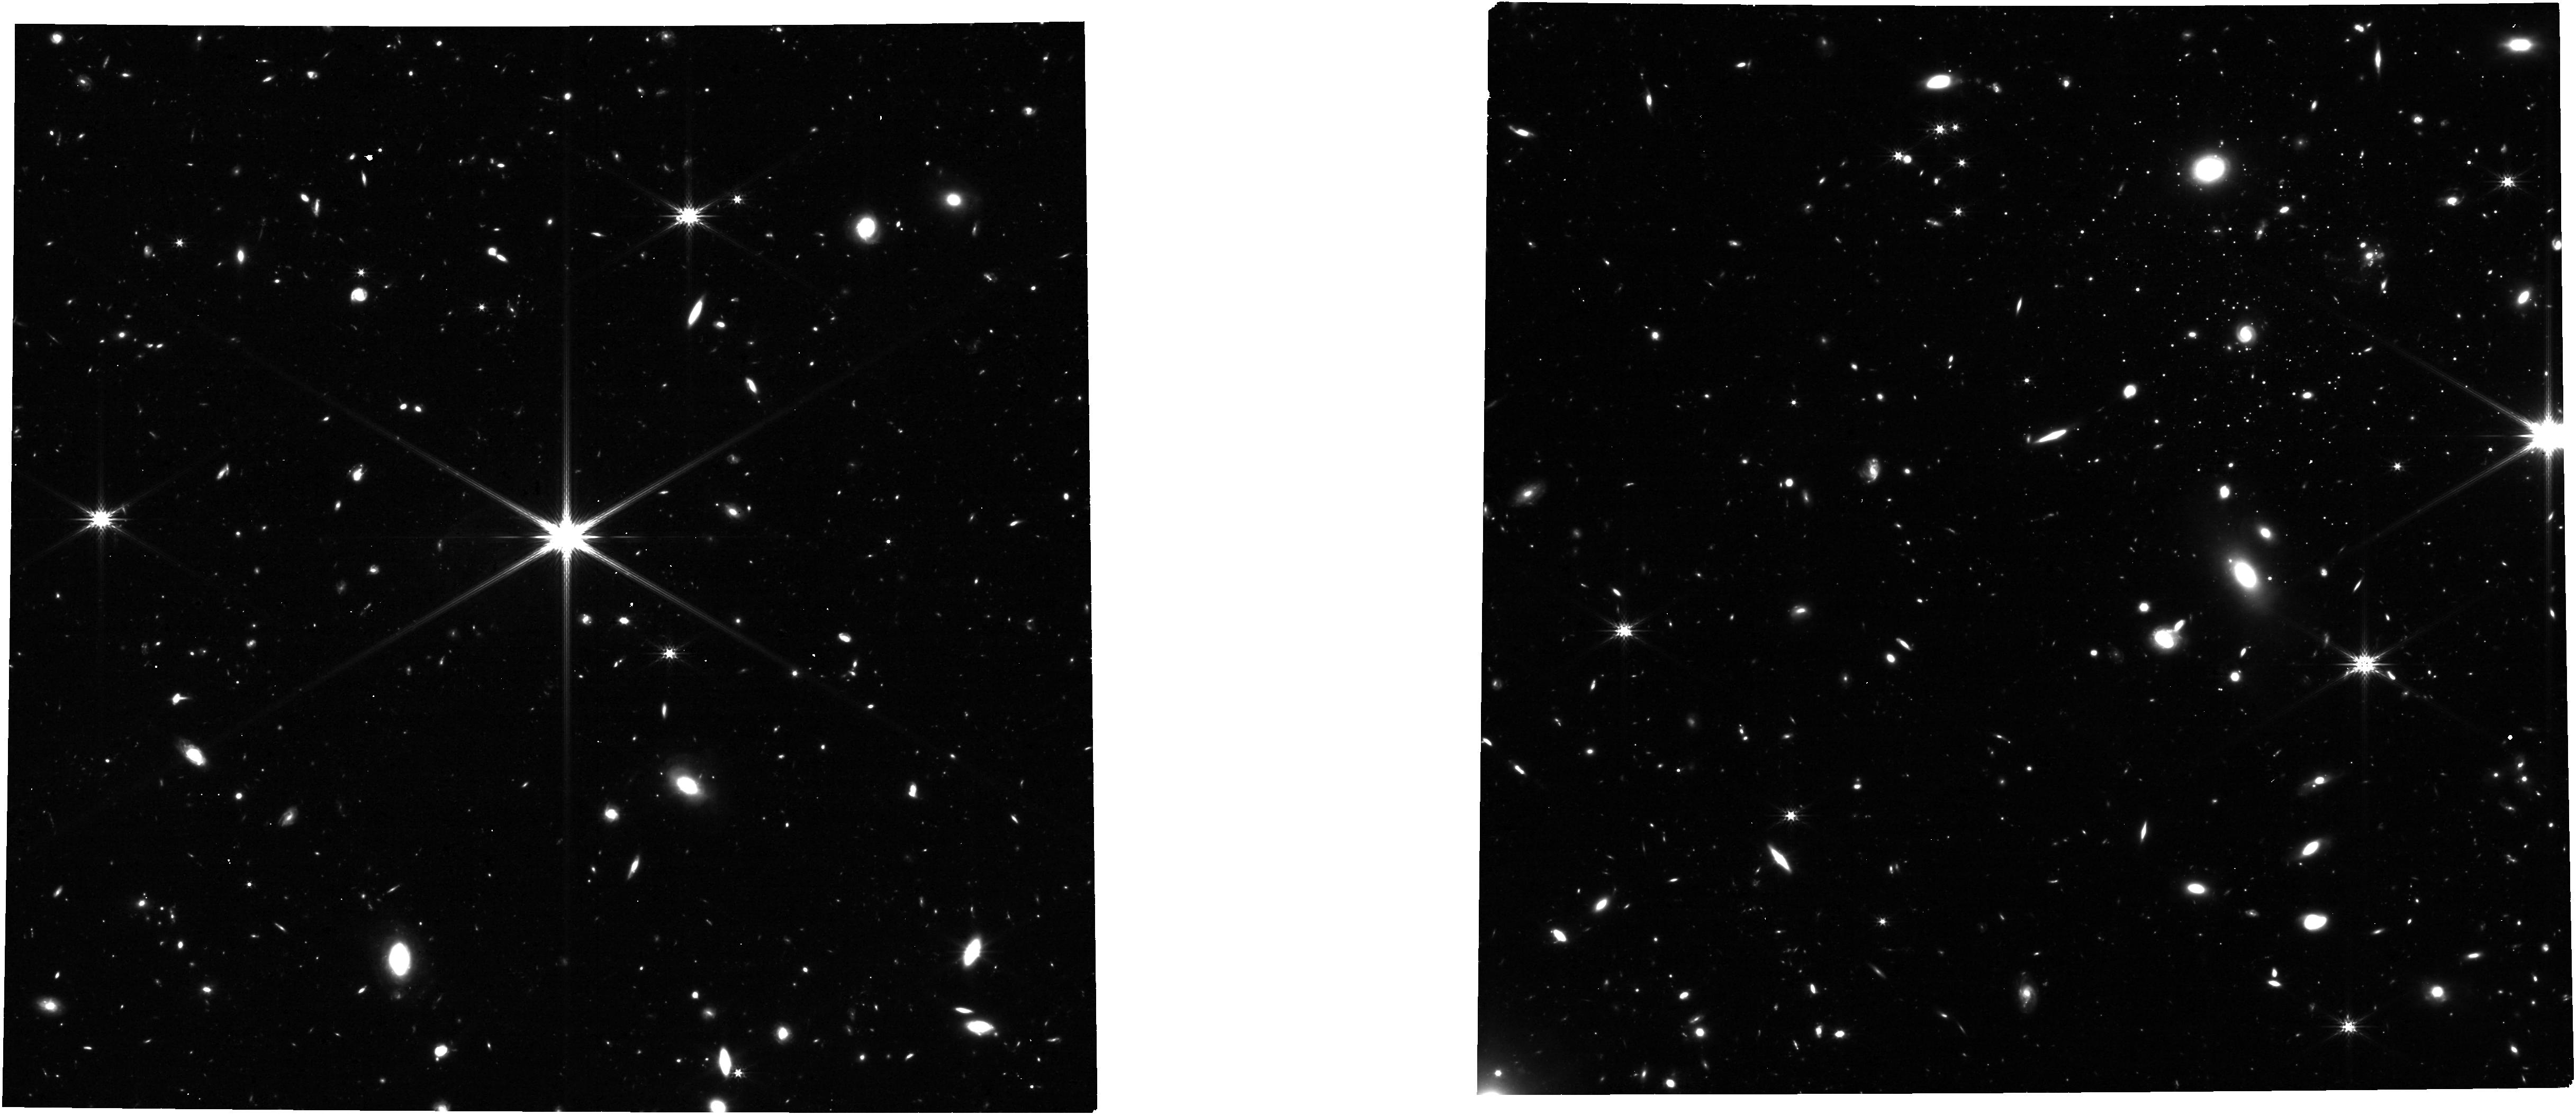
Target: Pegasus-W
Instrument: NIRCAM
Filter: F277W
Exposure: 6.5 h
Observation ID: jw07119-o001_t001_nircam_clear-f277w

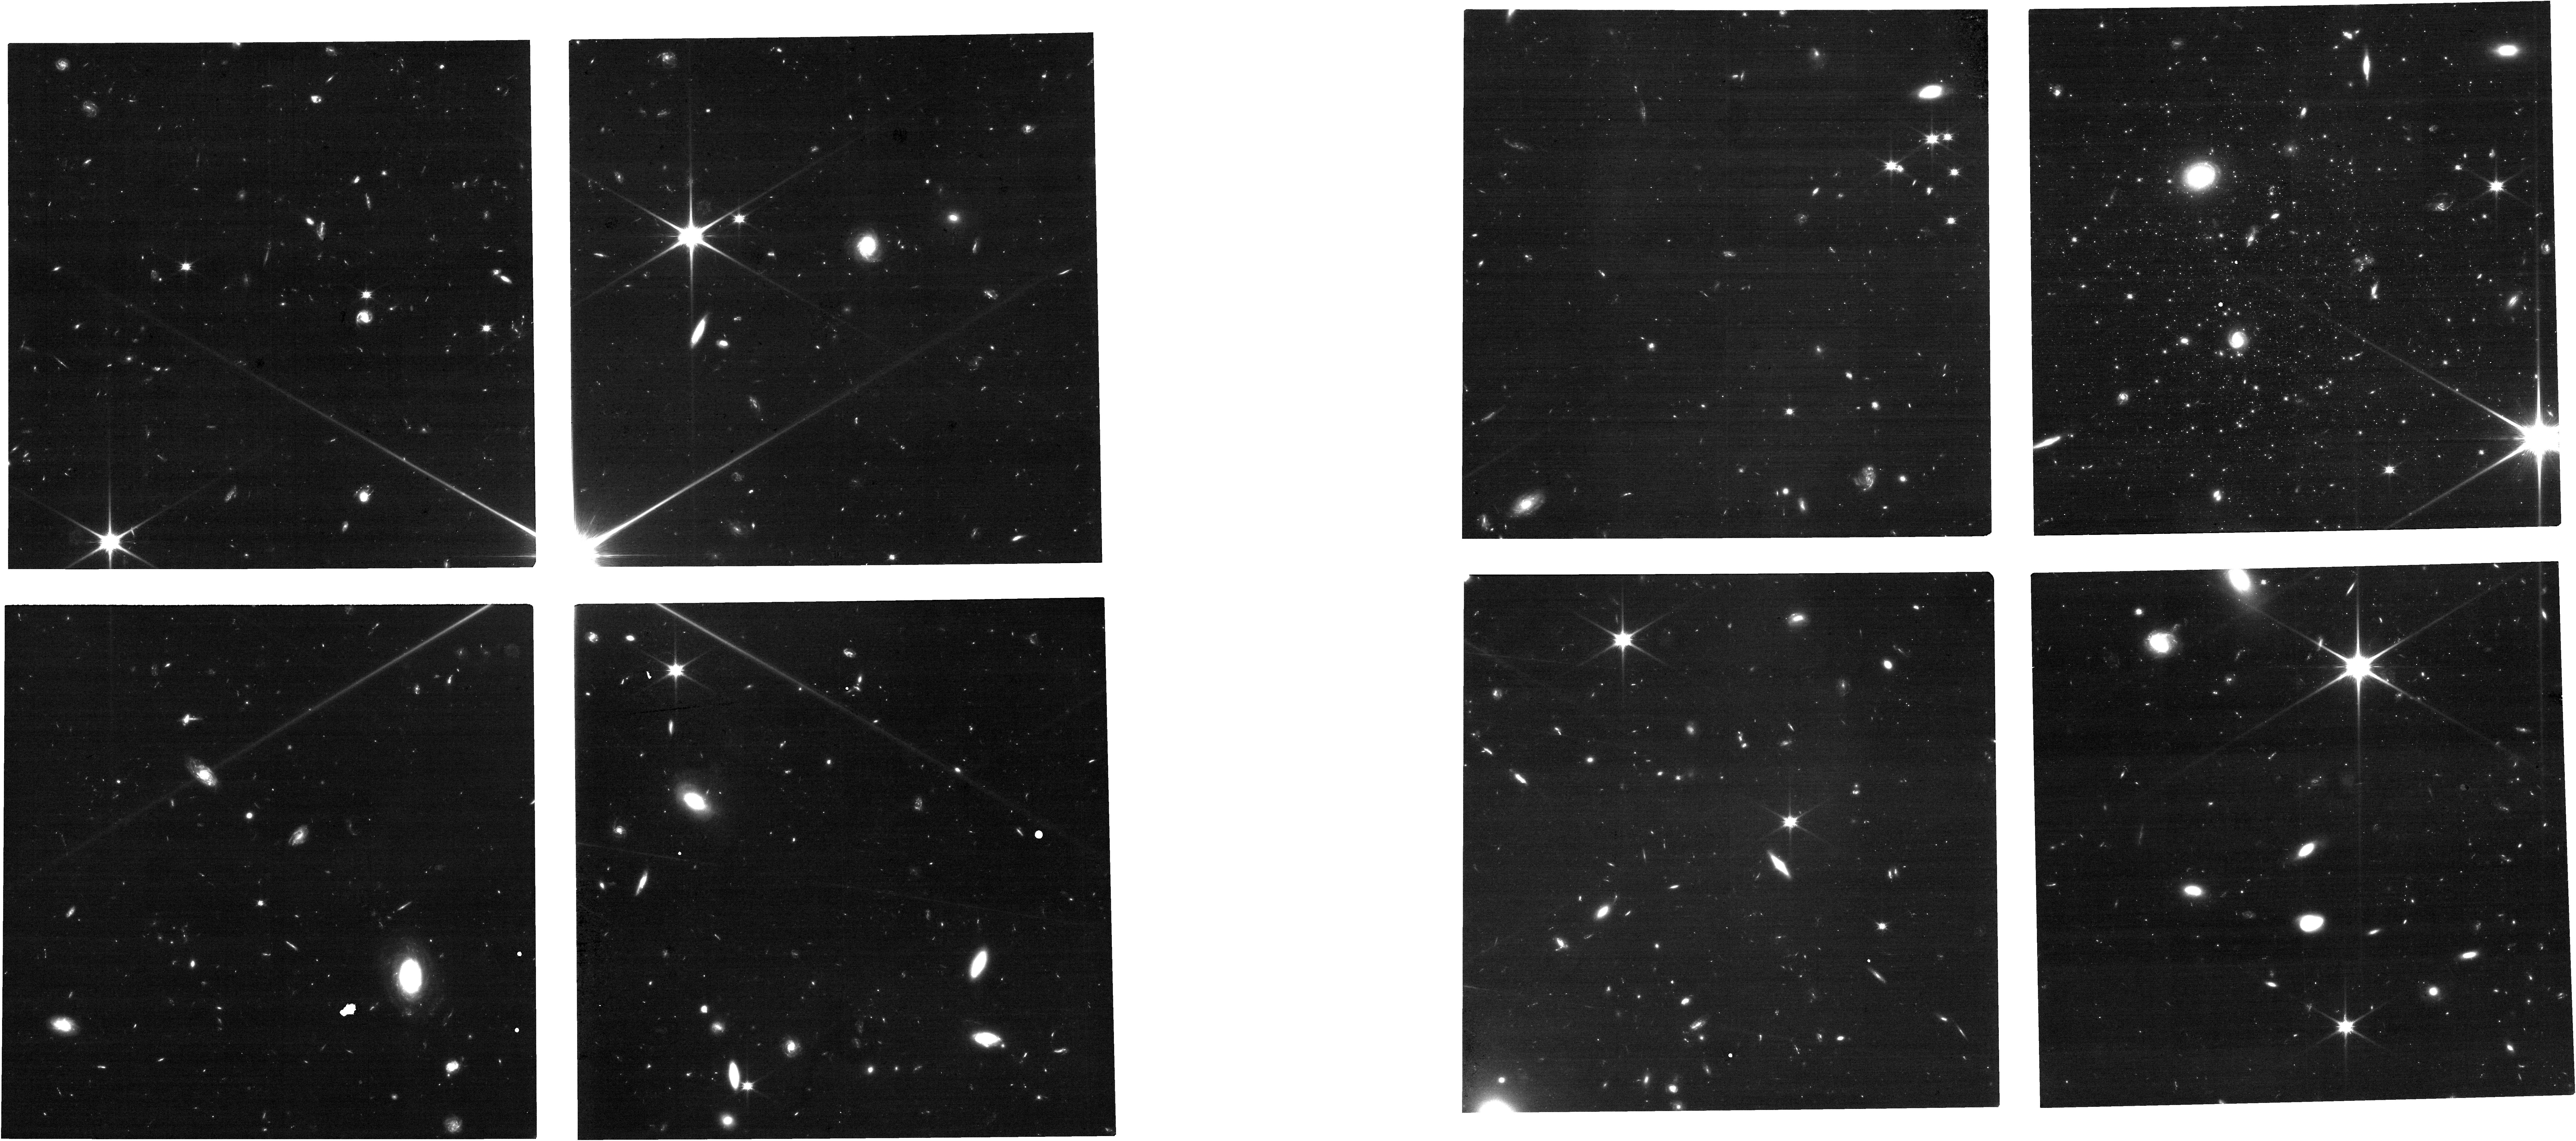
Target: Pegasus-W
Instrument: NIRCAM
Filter: F090W
Exposure: 3.2 h
Observation ID: jw07119-o001_t001_nircam_clear-f090w

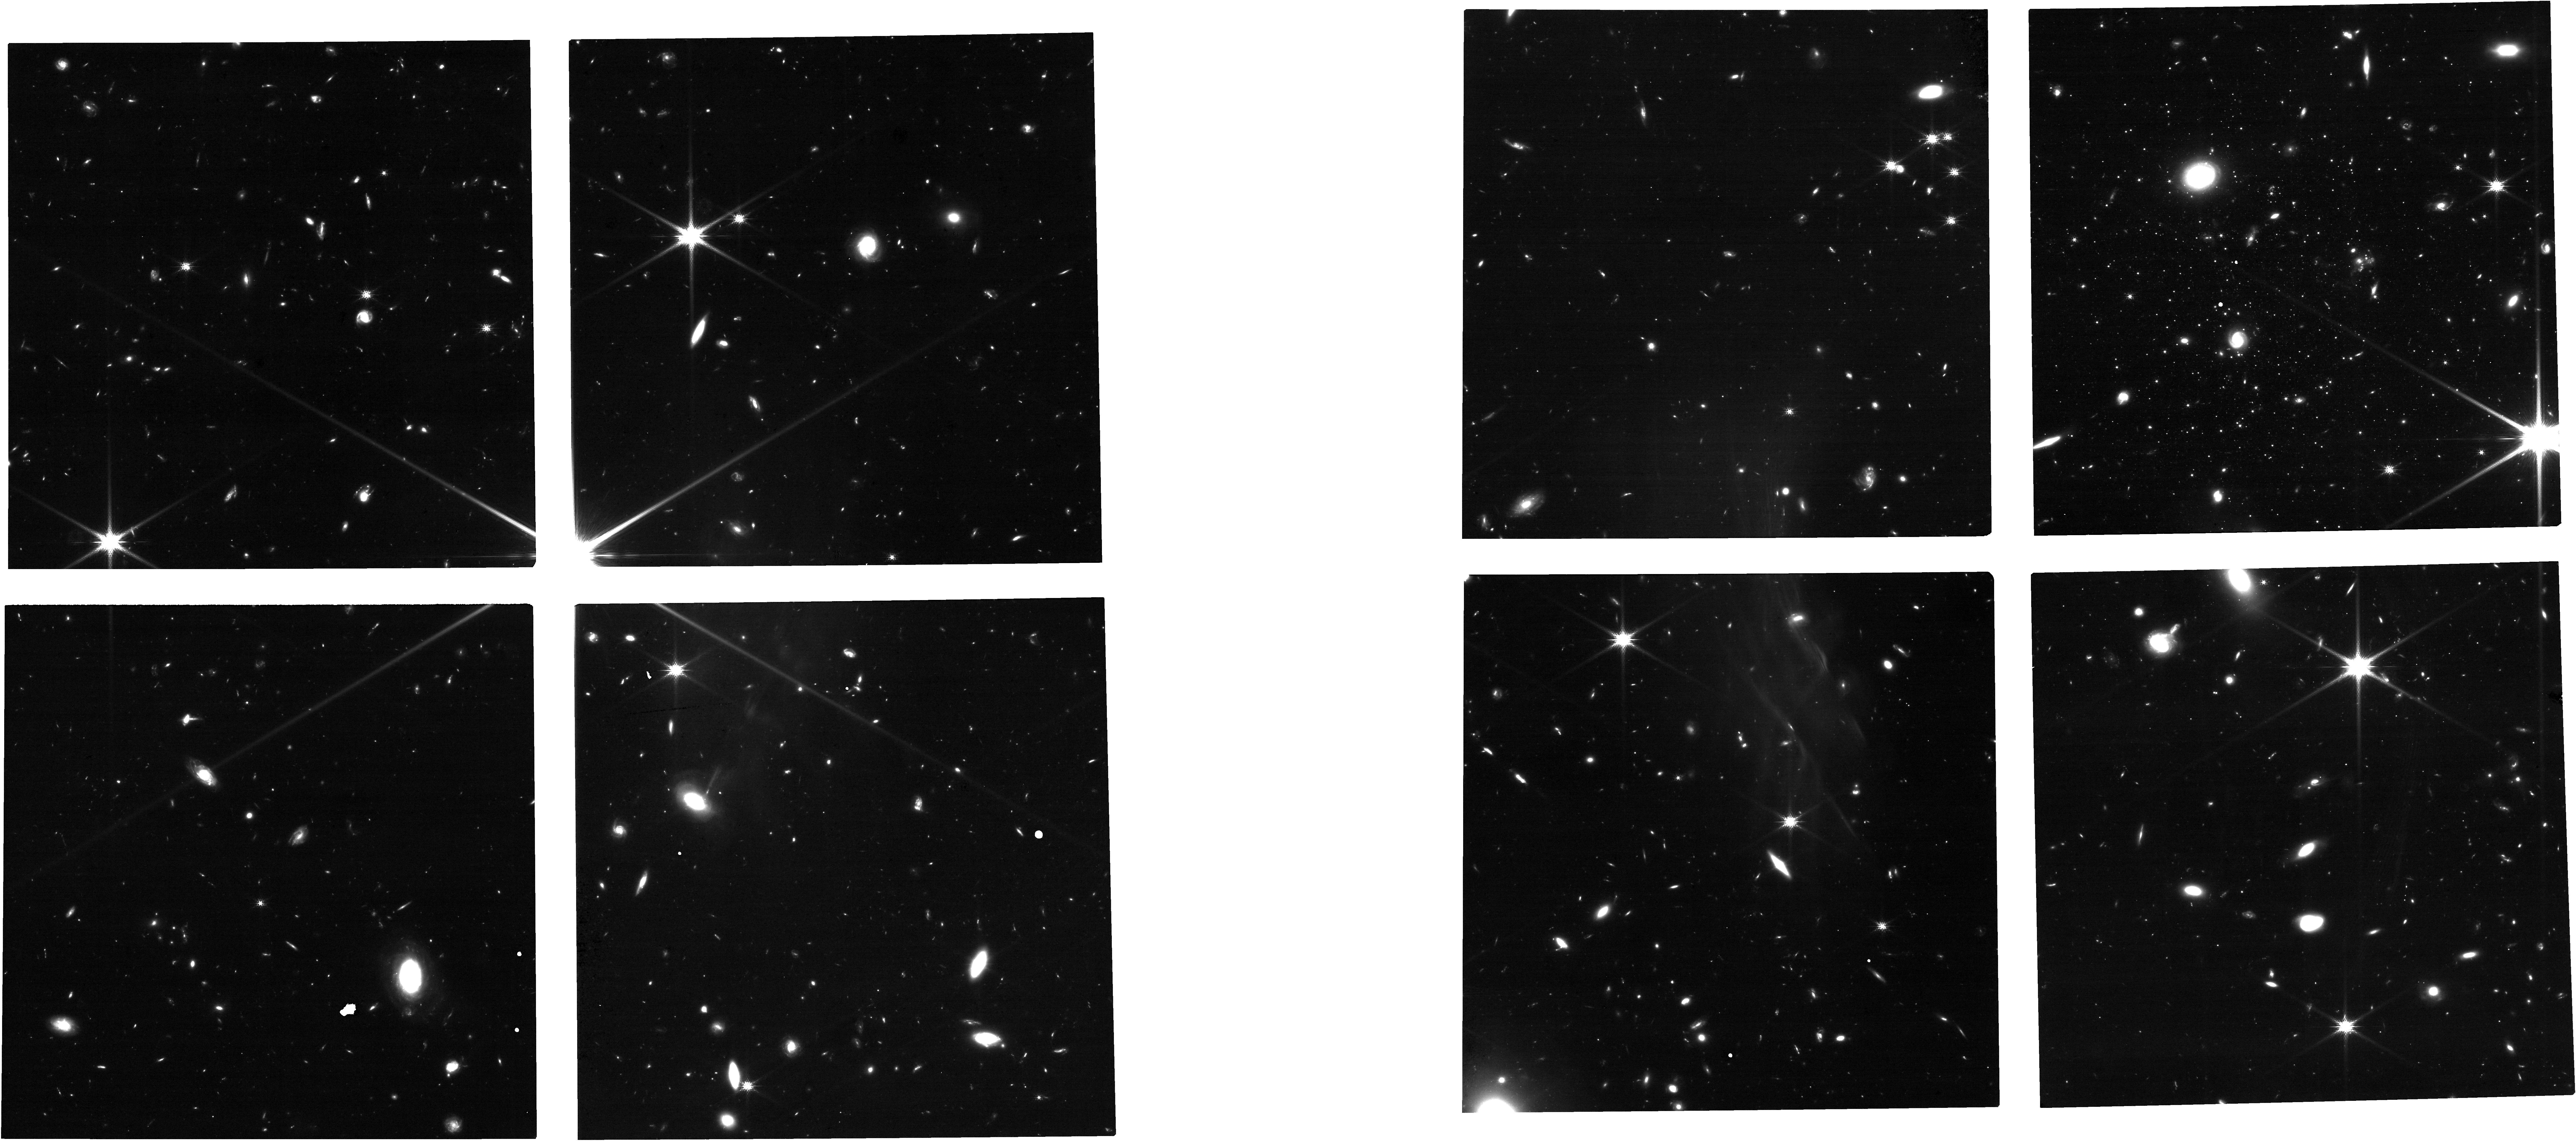
Target: Pegasus-W
Instrument: NIRCAM
Filter: F150W
Exposure: 3.2 h
Observation ID: jw07119-o001_t001_nircam_clear-f150w

Does Reionization Quench All Ultra-faint Dwarf Galaxies? The Ancient Star Formation History of Pegasus W (PI: Sand, David J.)

We request F090W+F150W NIRCam imaging of Pegasus W (M_V=-7.2; D=915 kpc), an isolated ultra-faint dwarf galaxy on the far side of the Local Group and beyond the virial radius of M31 itself. Pegasus W is a unique ultra-faint, as HST imaging indicates that it quenched 7.4 Gyr ago, far more recently than the ultra-faint satellites of the Milky Way, and, remarkably, that its star formation may have re-ignited briefly ~500 Myr ago. Reionization is expected to quench the smallest galaxies at early times (>10 Gyr), heating their gas reservoirs and stopping any subsequent star formation. However, the effects of reionization may vary based on the mass of the dwarf, and on the local ionizing field, neither of which has been explored. Pegasus W is the first isolated ultra-faint dwarf which may have been resistant to the effects of reionization, but resolved stellar population observations down to the oldest main sequence turnoff are necessary to robustly verify its ancient star formation history. Only JWST+NIRCam can perform these observations in a reasonable amount of time at the distance of Pegasus W, allowing us to probe reionization's role in the smallest dark matter halos in a new regime. We have designed our observations with future proper motion measurements in mind to further understand the dynamical history of this unique ultra-faint dwarf. We also waive proprietary rights so the full community can immediately utilize this potential touchstone data set.